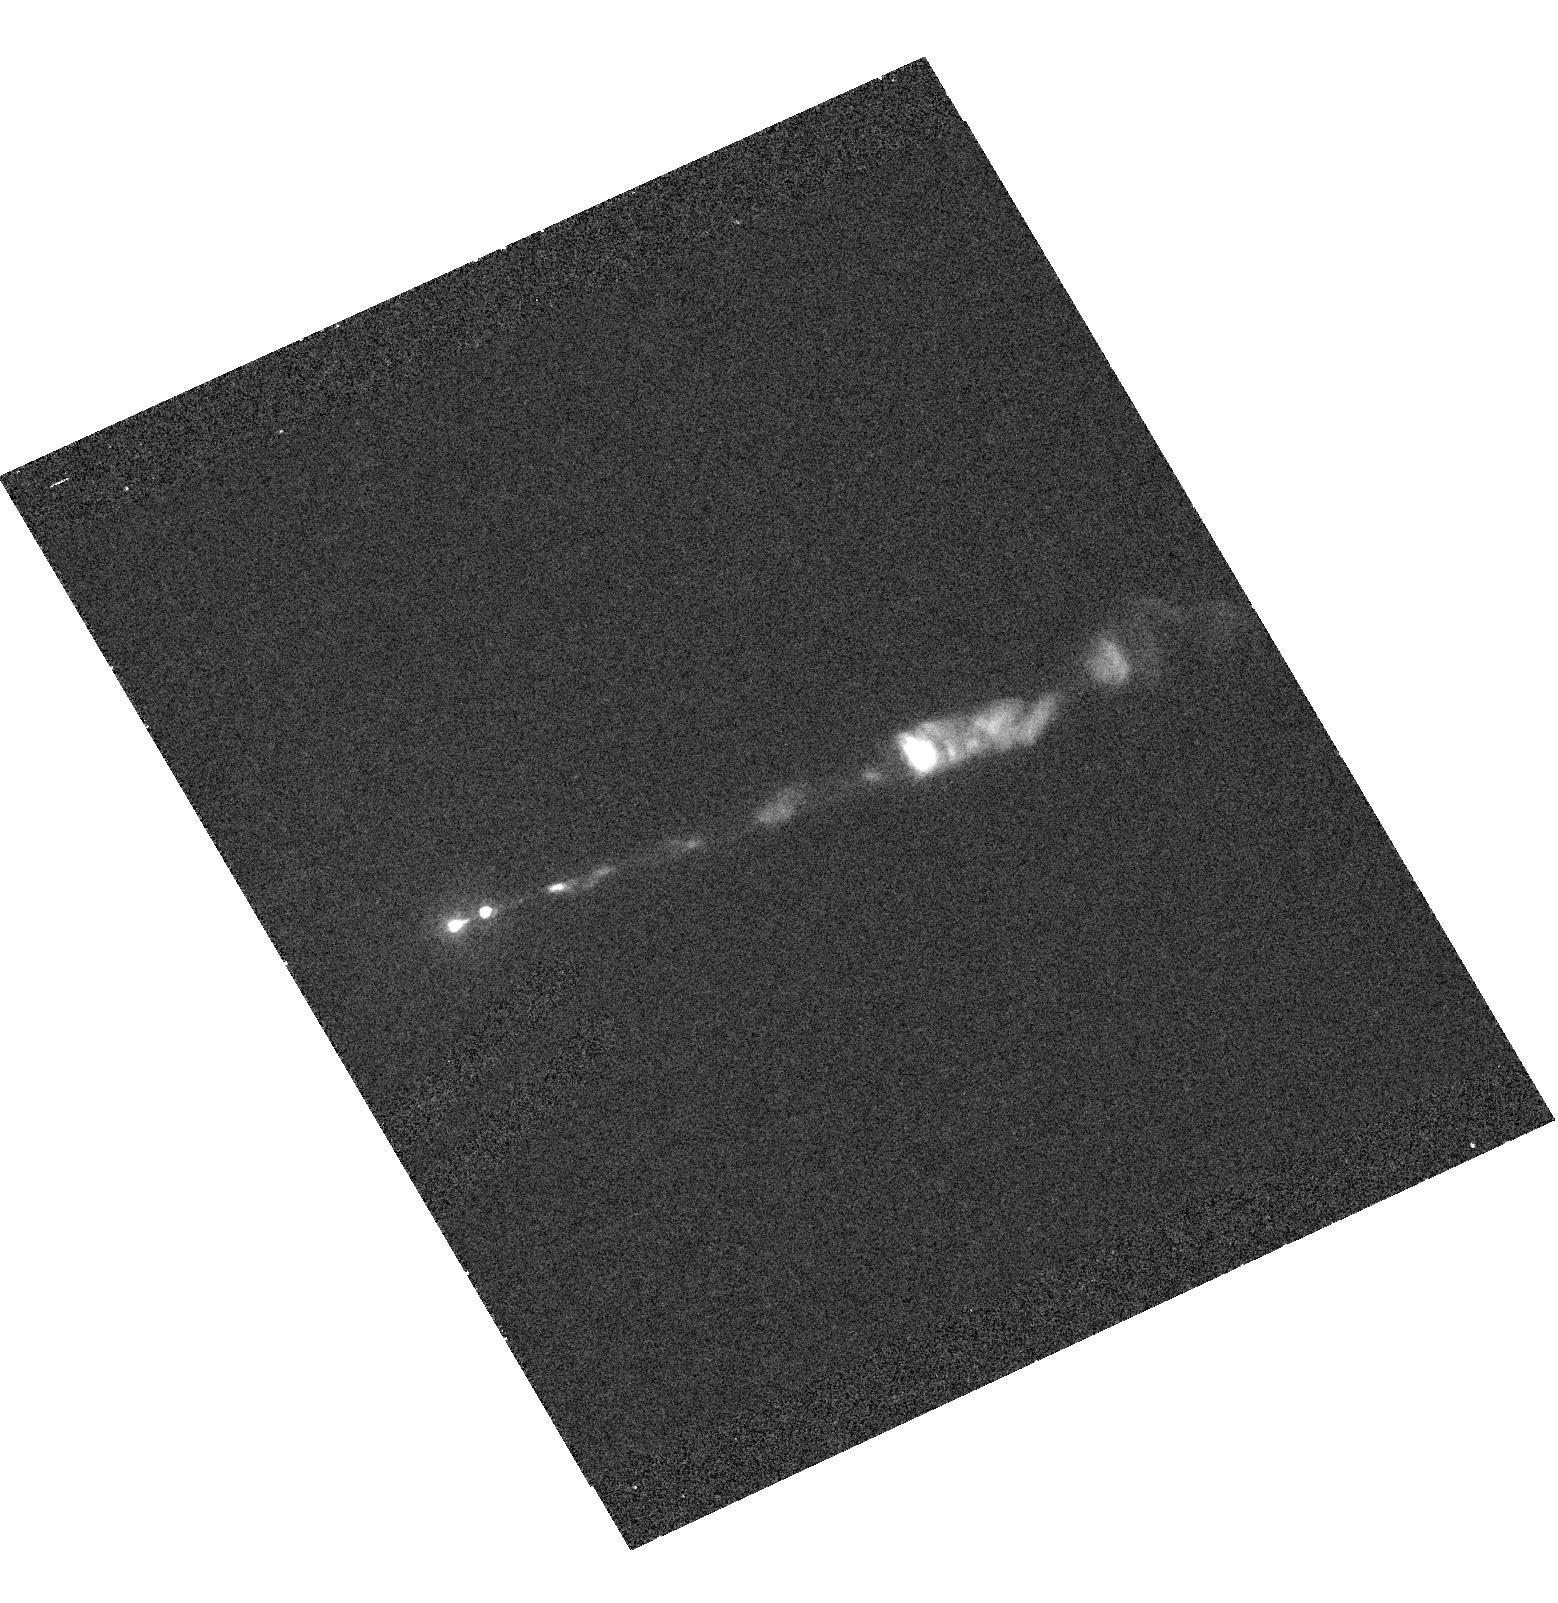
Target: M87JET. Instrument: ACS/HRC. Filter: F220W. Exposure: 24 min. Observation ID: hst_9705_02_acs_hrc_f220w_j8l002

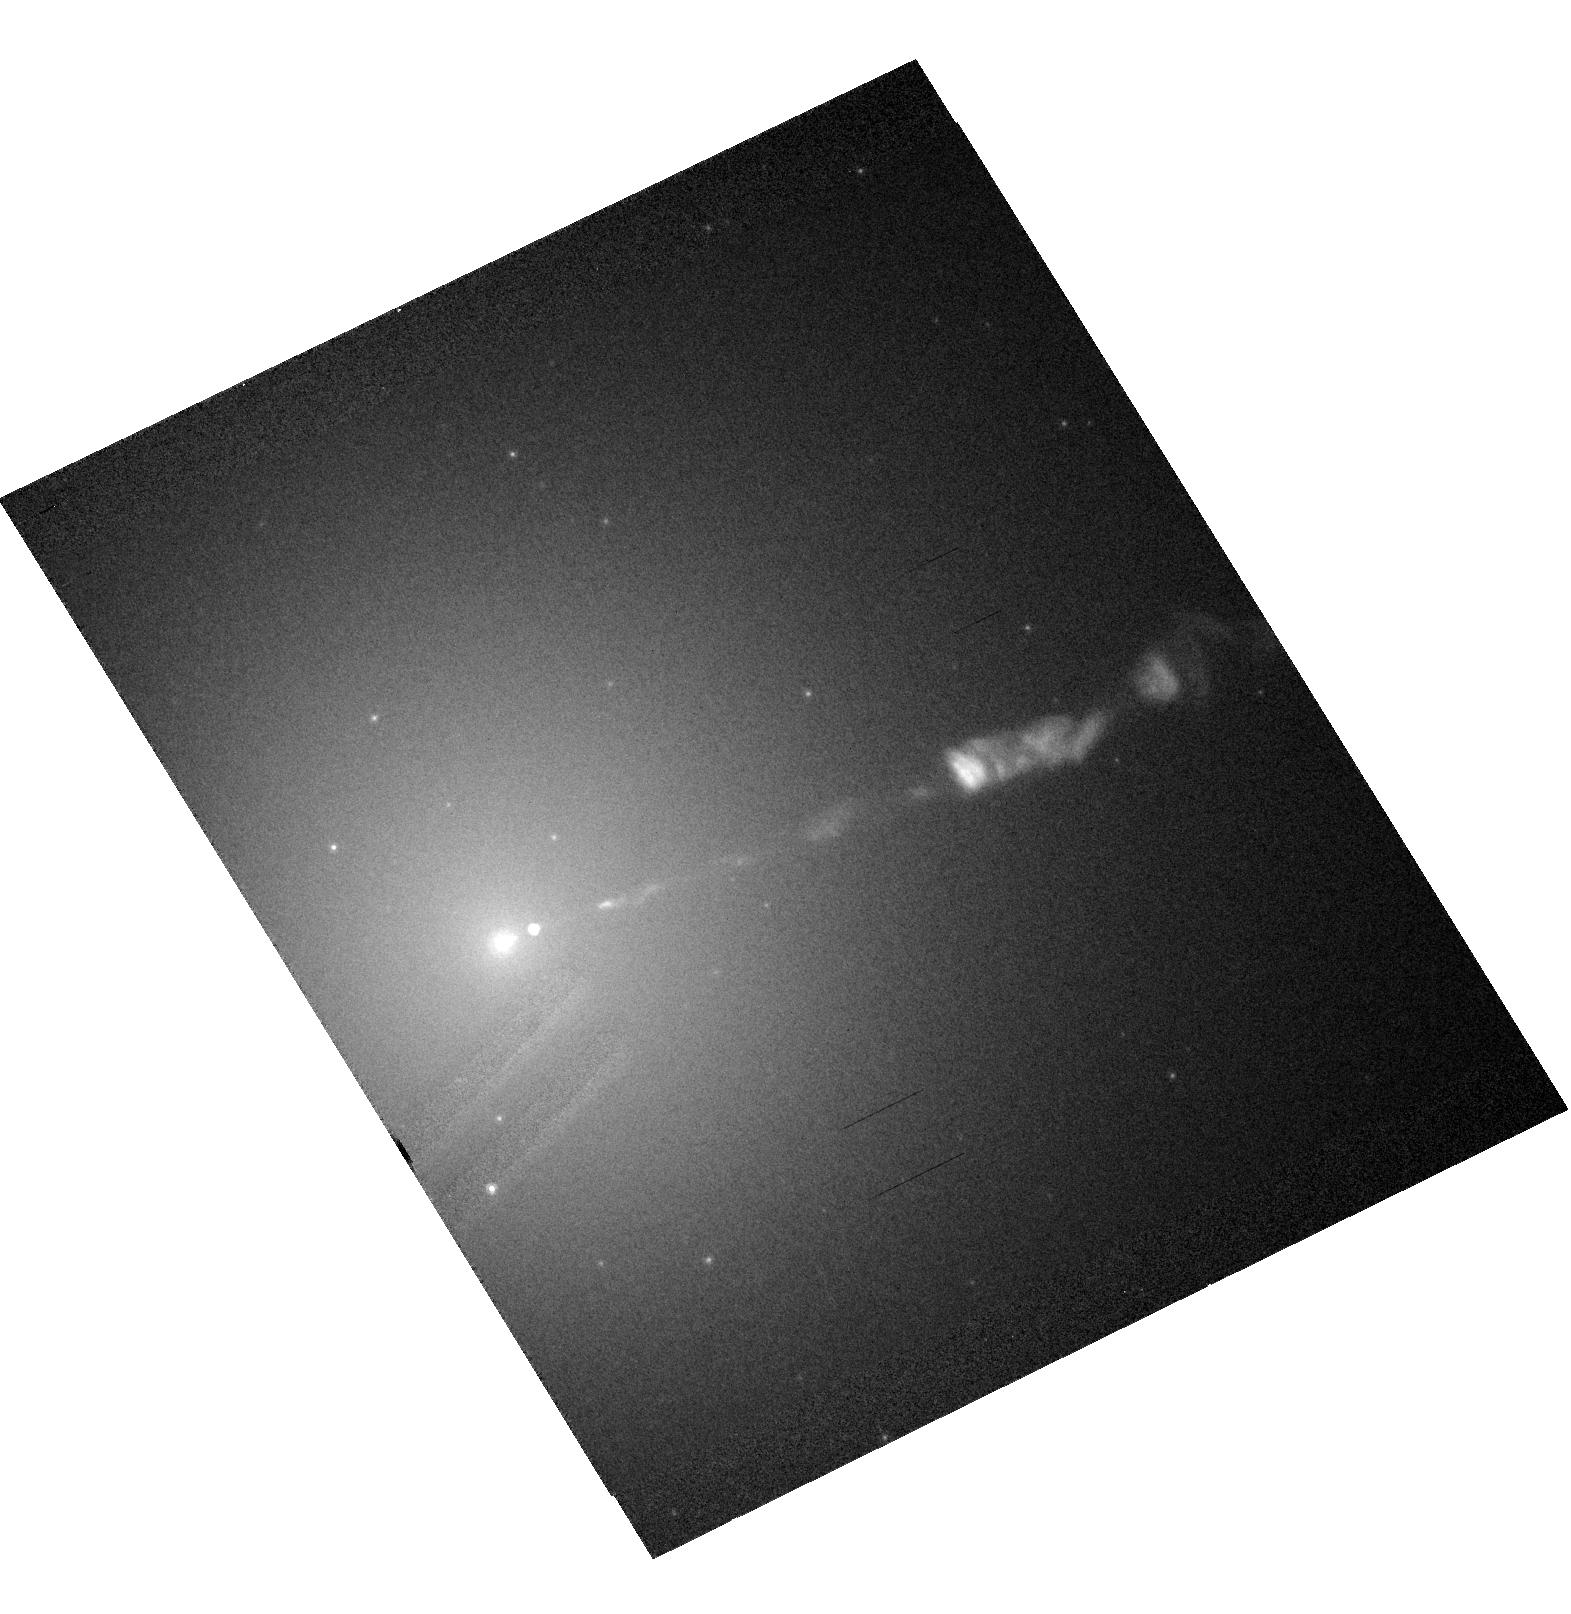
Target: M87JET. Instrument: ACS/HRC. Filter: F814W. Exposure: 2 min. Observation ID: hst_9705_01_acs_hrc_f814w_j8l001

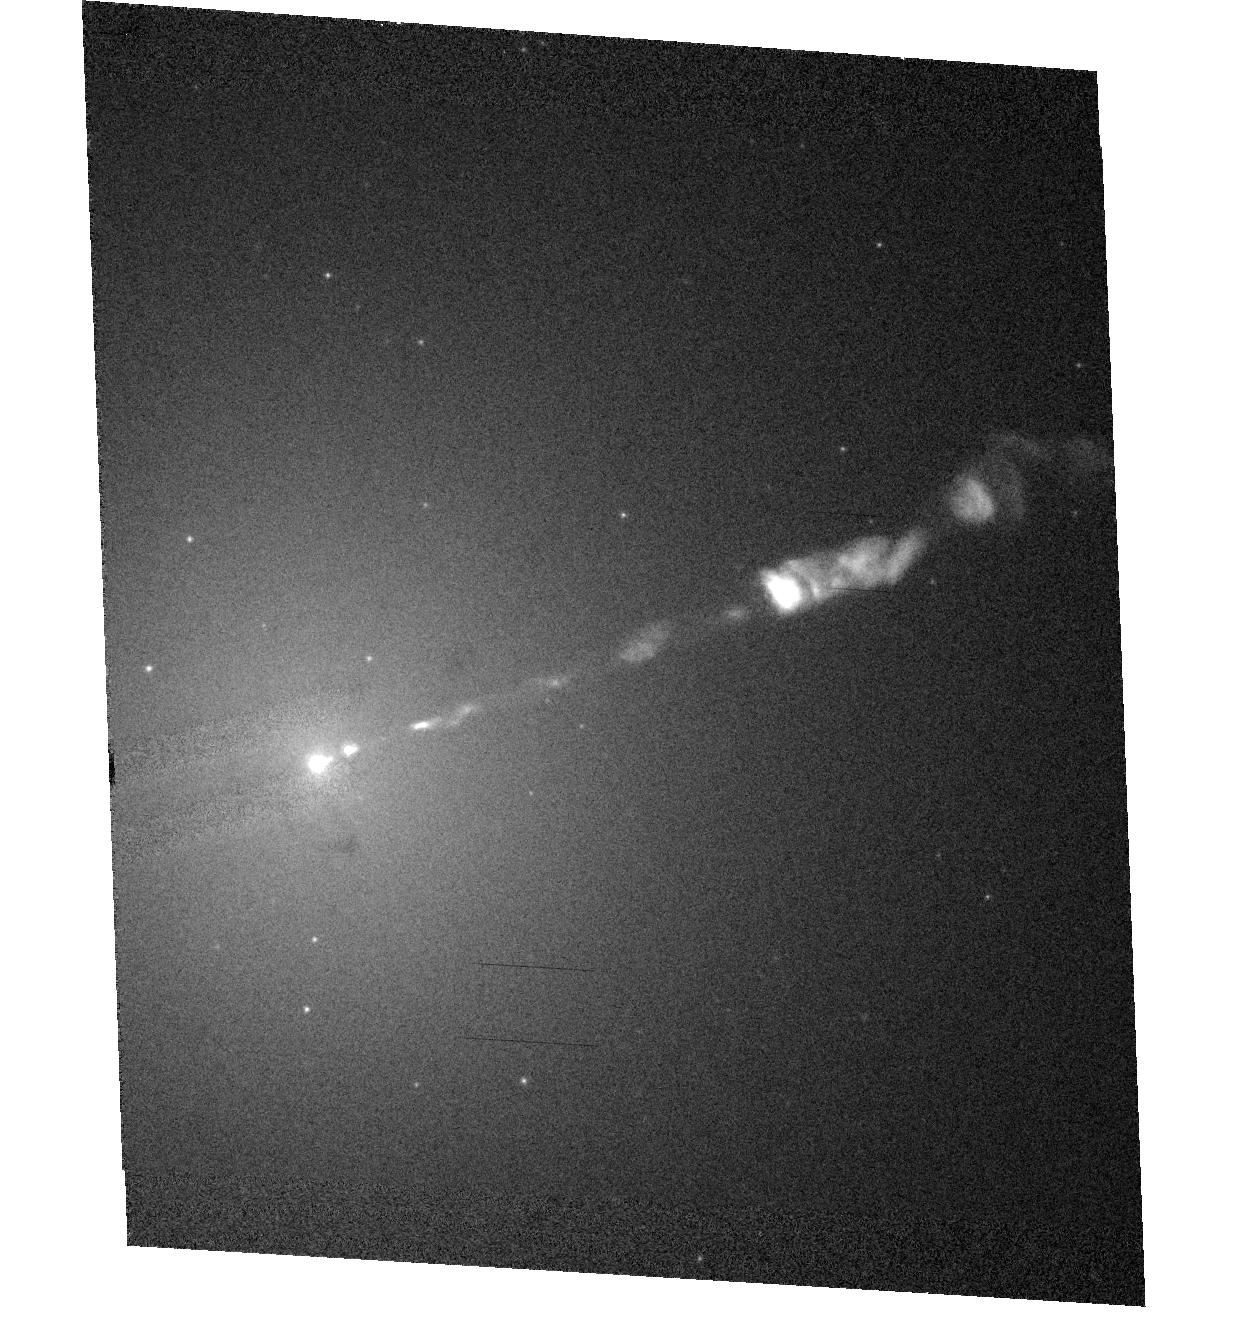
Target: M87JET. Instrument: ACS/HRC. Filter: F475W. Exposure: 3 min. Observation ID: hst_9705_03_acs_hrc_f475w_j8l003

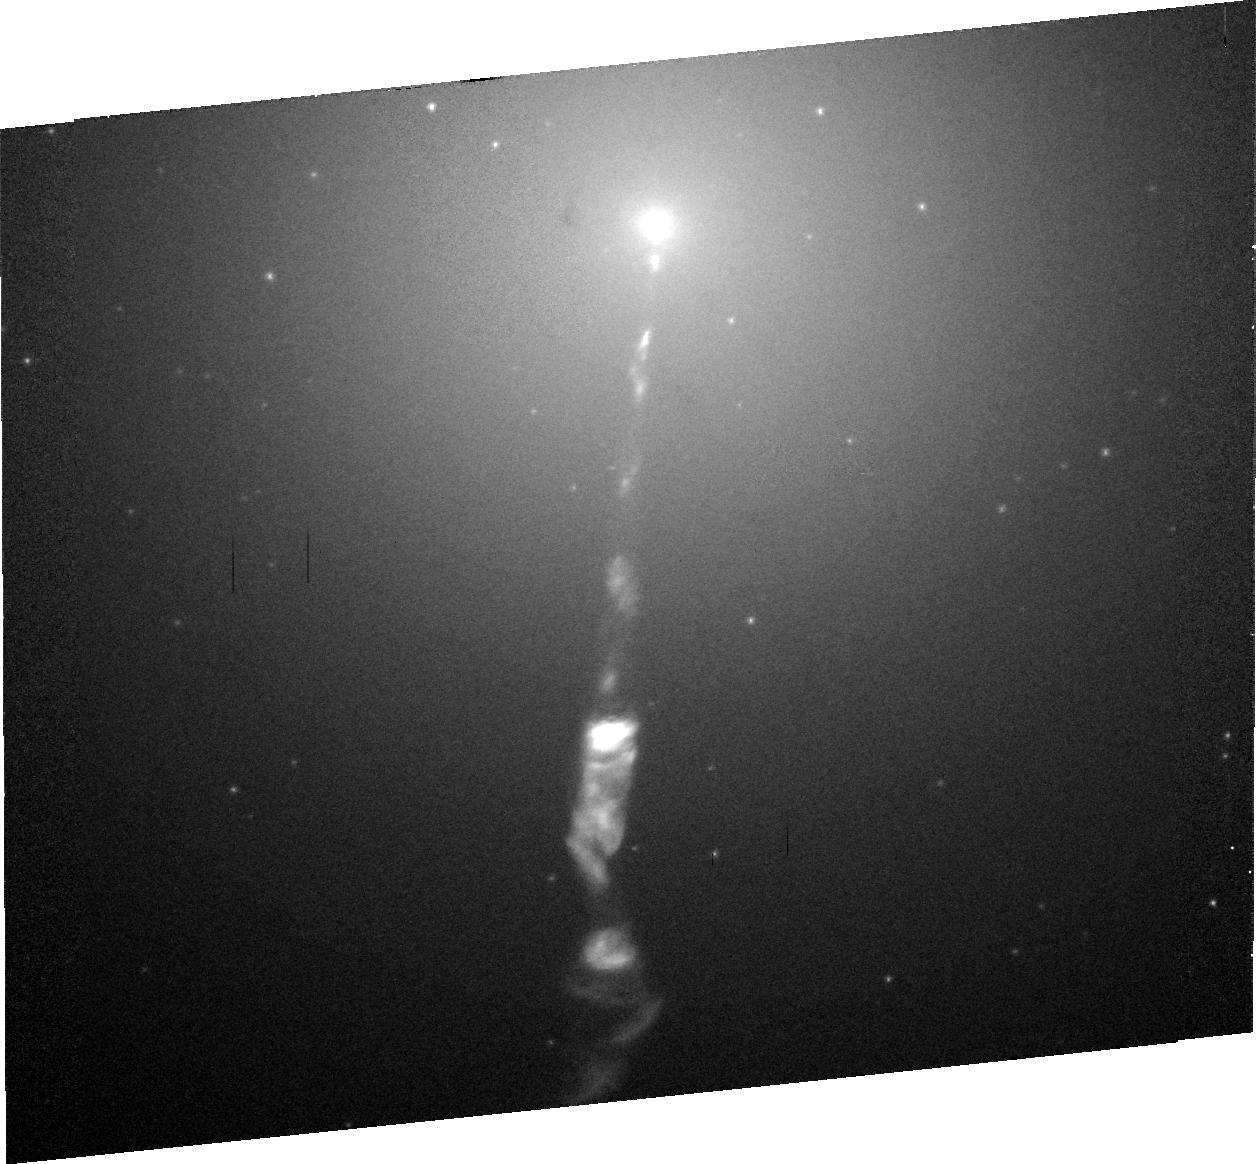
Target: M87JET. Instrument: ACS/HRC. Filter: F606W. Exposure: 10 min. Observation ID: j8l006030

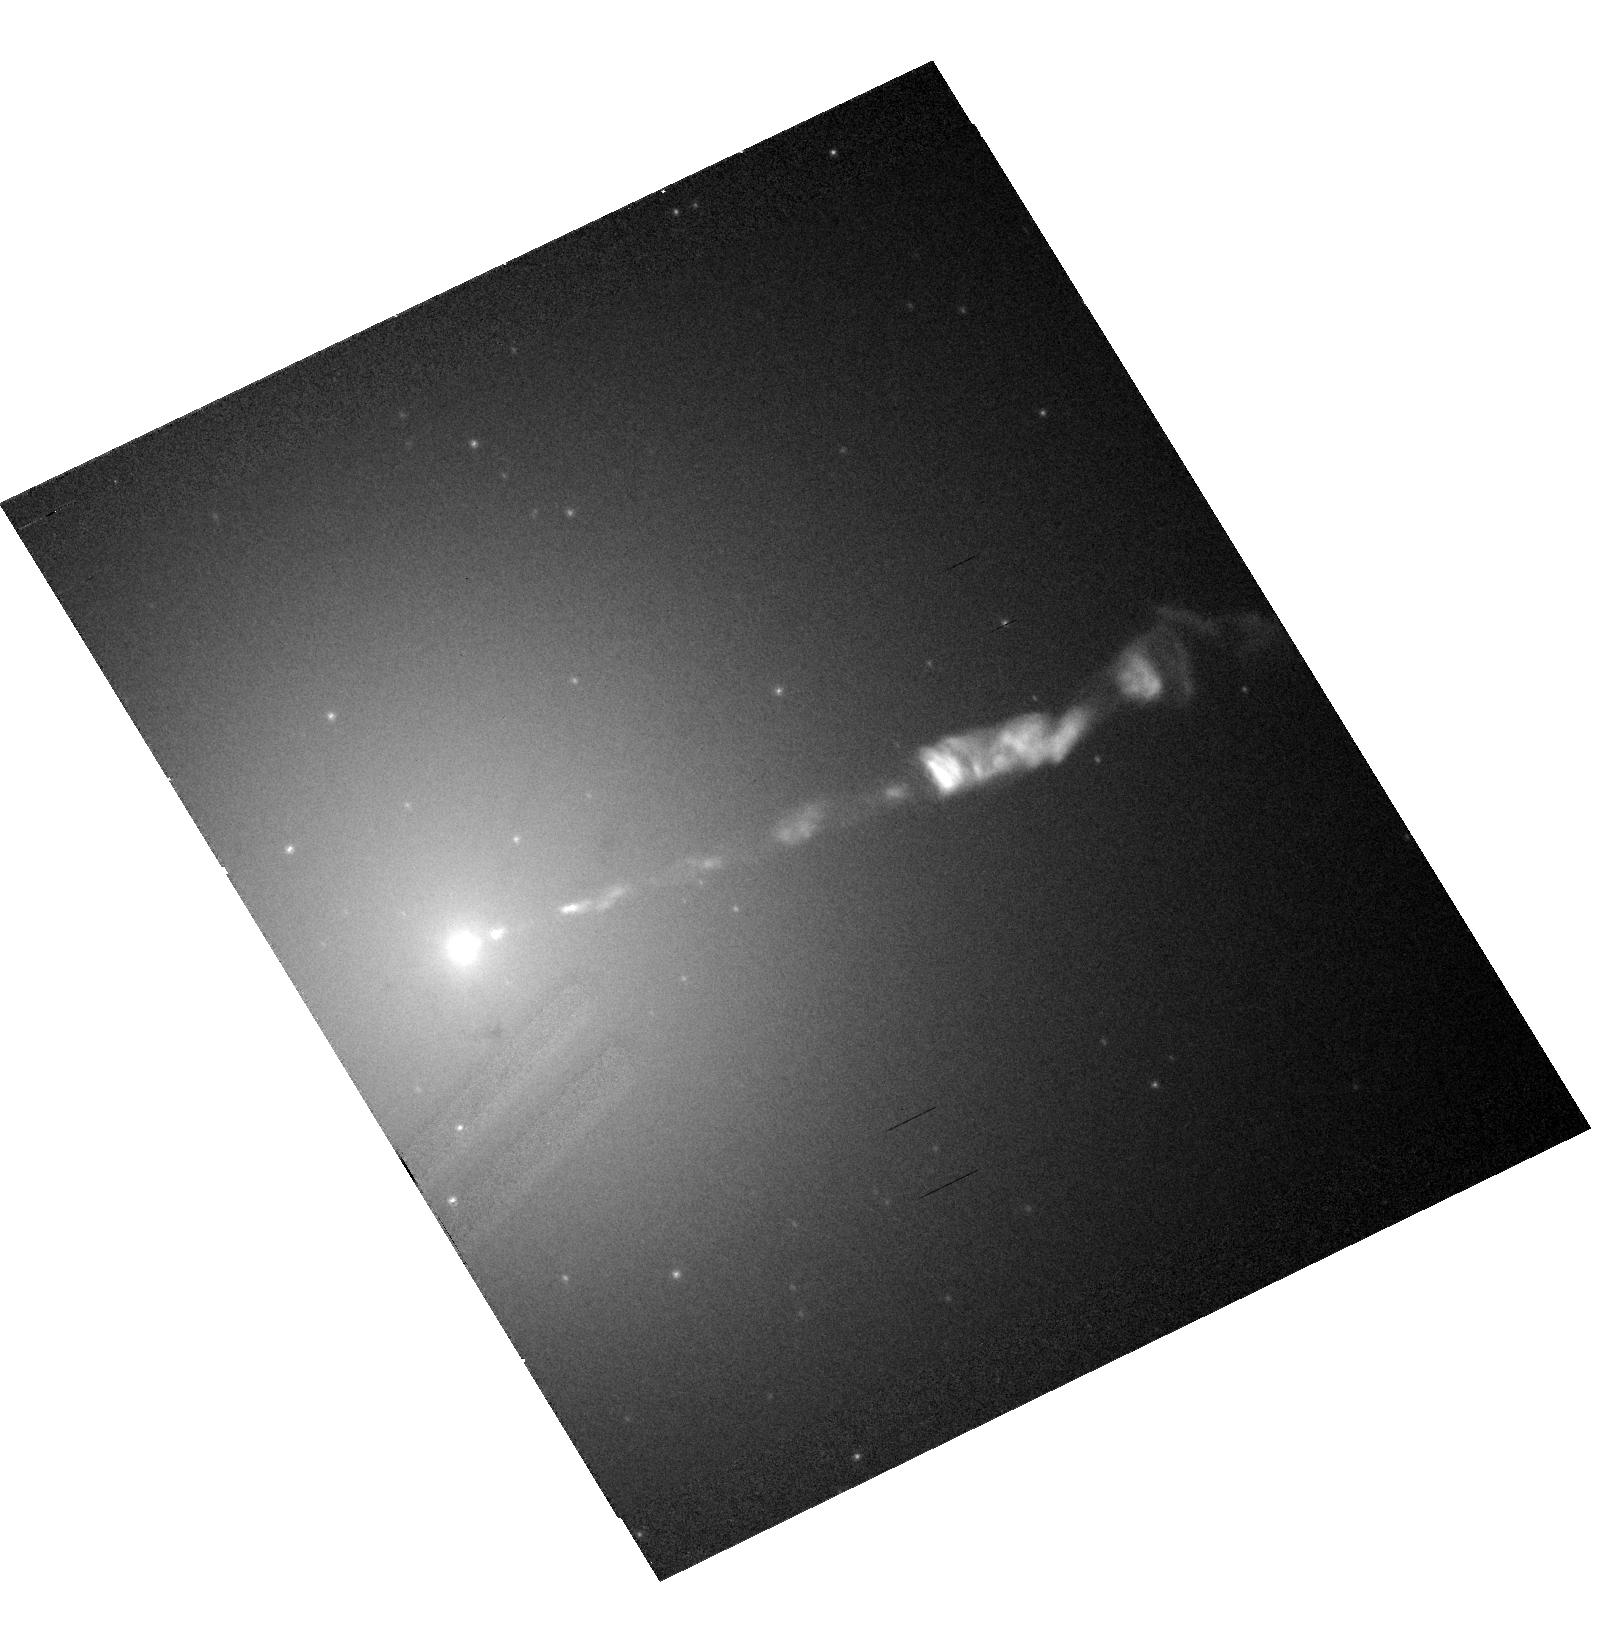
Target: M87JET. Instrument: ACS/HRC. Filter: F606W-POL0V. Exposure: 10 min. Observation ID: hst_9705_06_acs_hrc_f606w-pol0v_j8l006

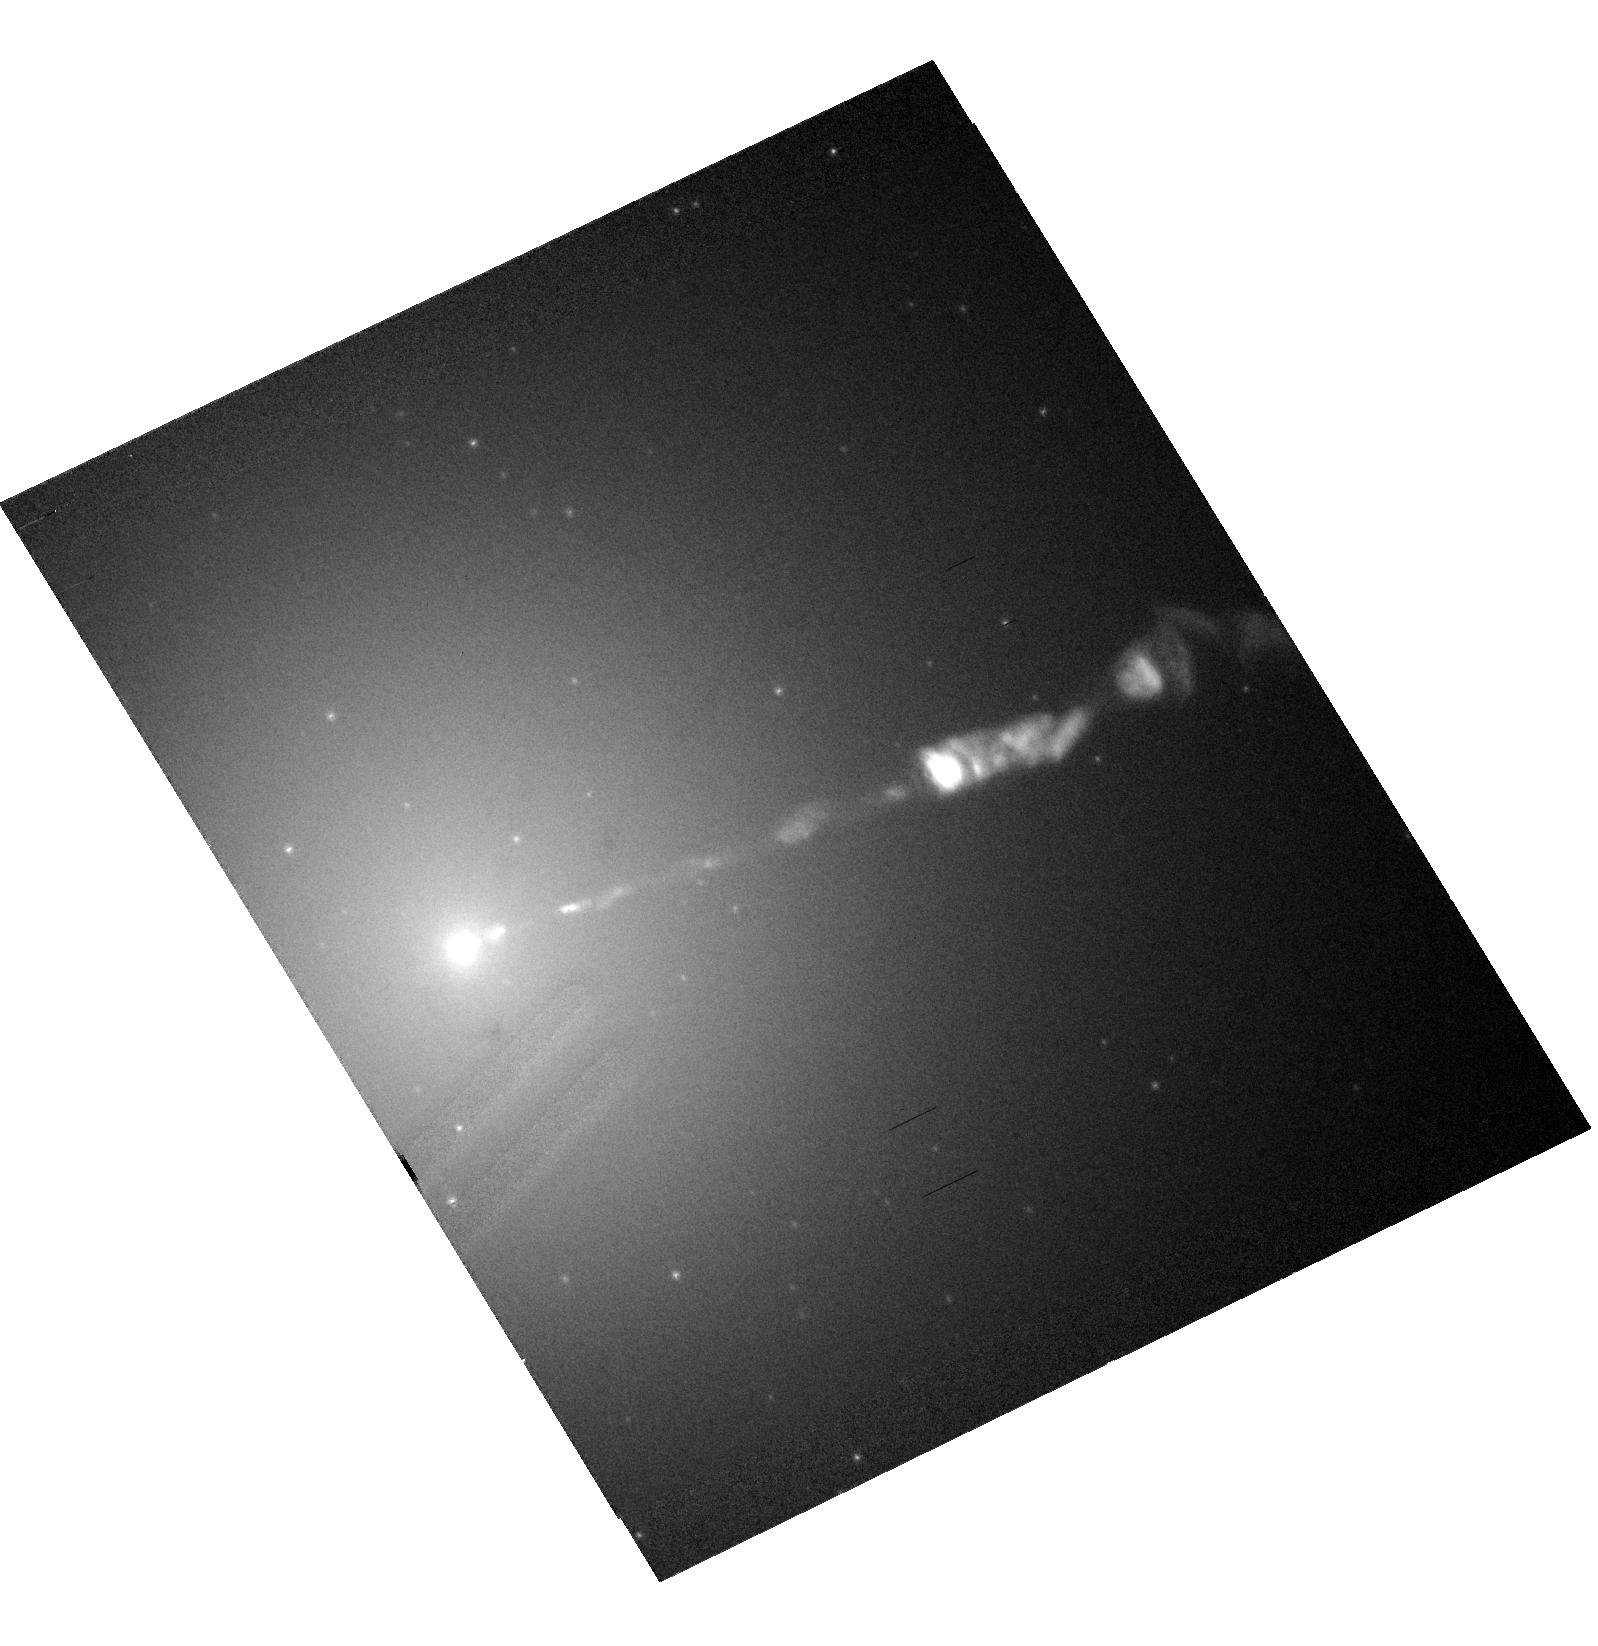
Target: M87JET. Instrument: ACS/HRC. Filter: F606W-POL60V. Exposure: 10 min. Observation ID: hst_9705_06_acs_hrc_f606w-pol60v_j8l006

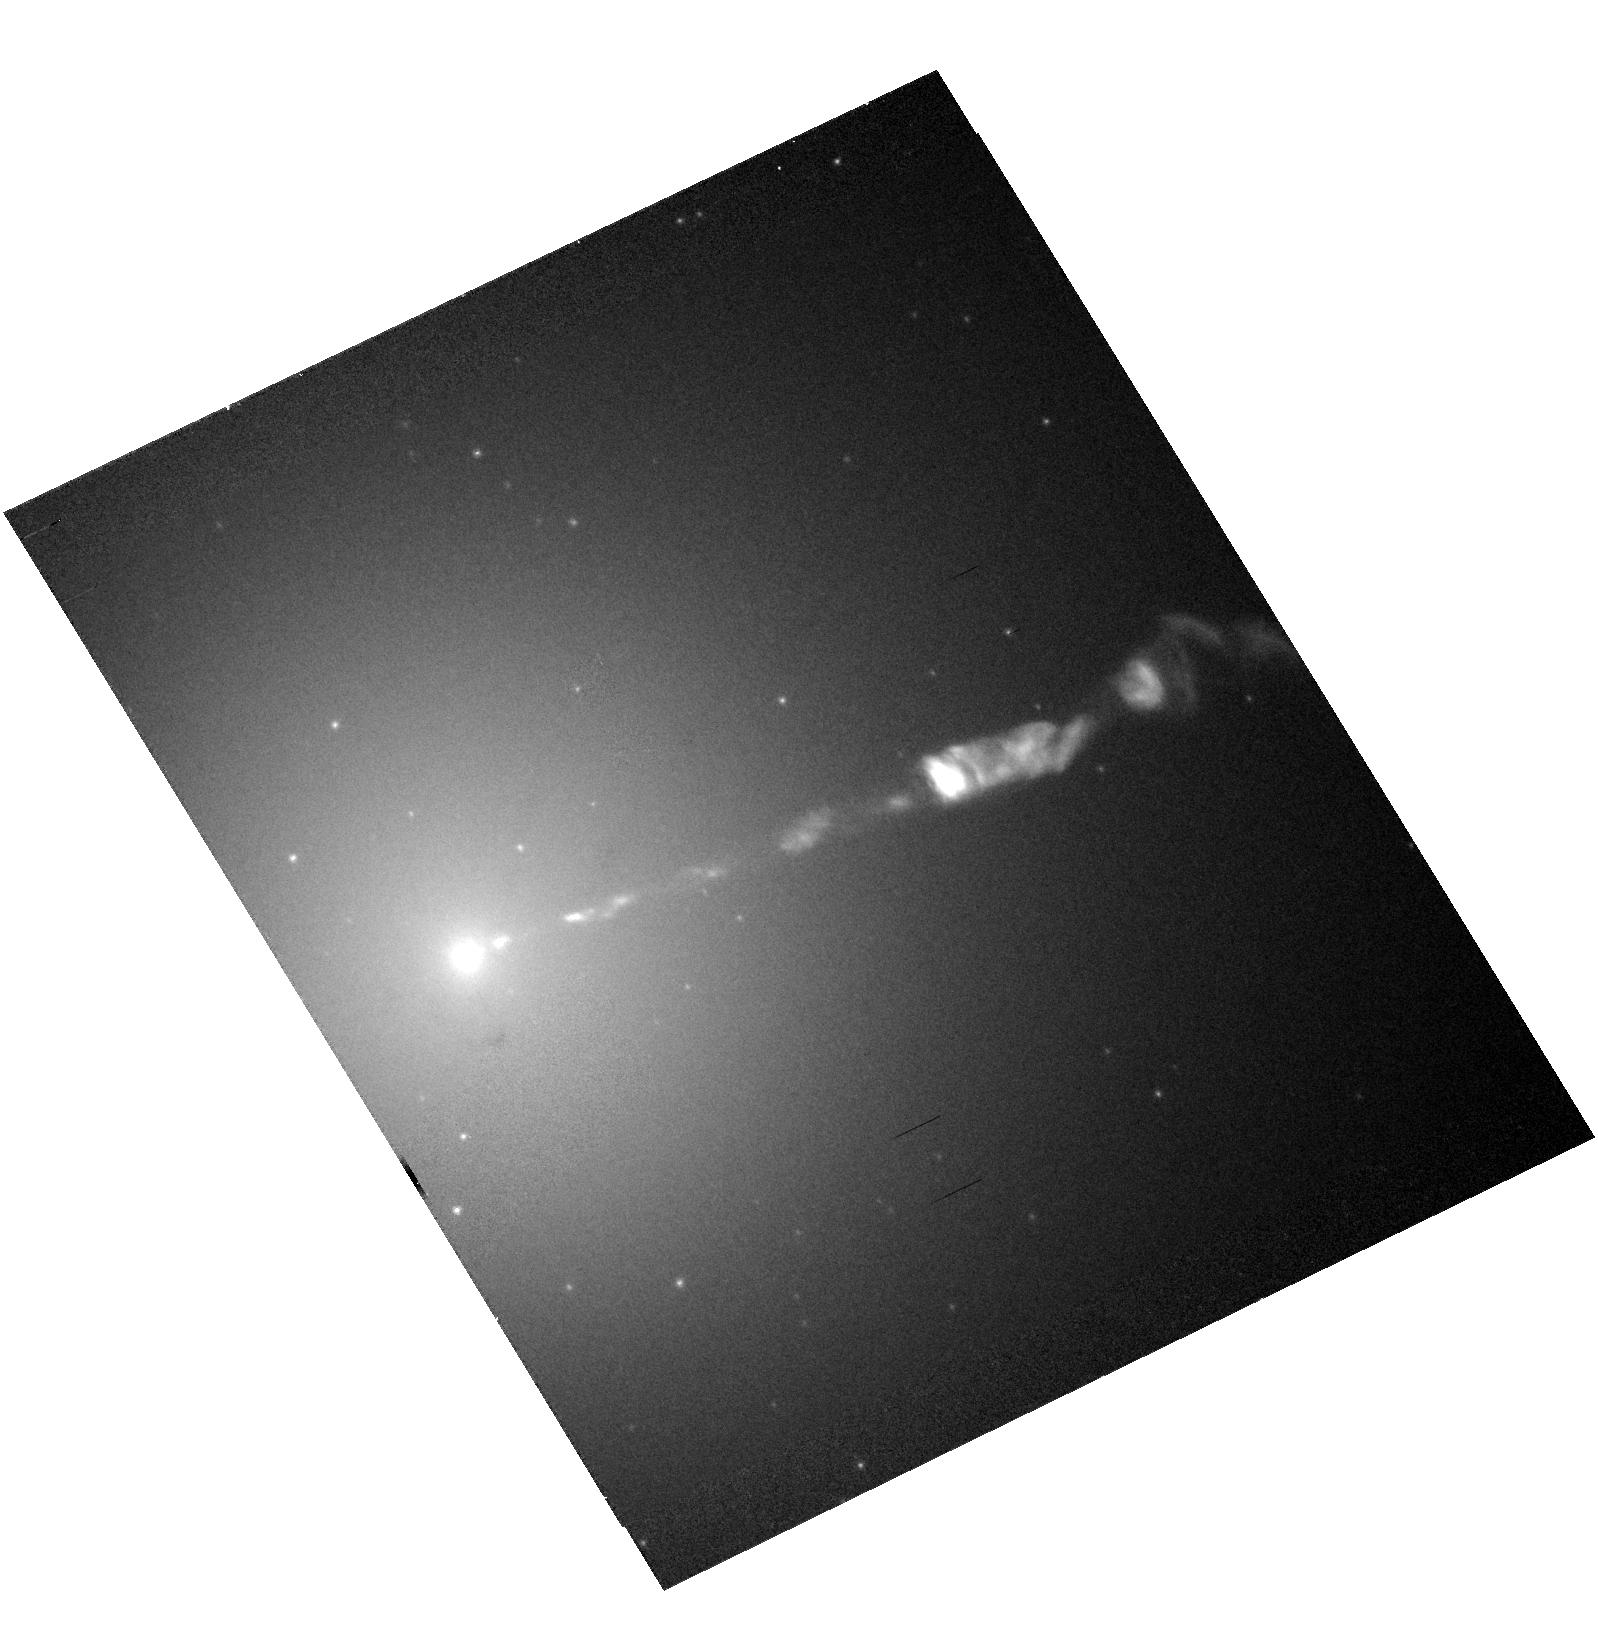
Target: M87JET. Instrument: ACS/HRC. Filter: F606W-POL120V. Exposure: 10 min. Observation ID: hst_9705_06_acs_hrc_f606w-pol120v_j8l006

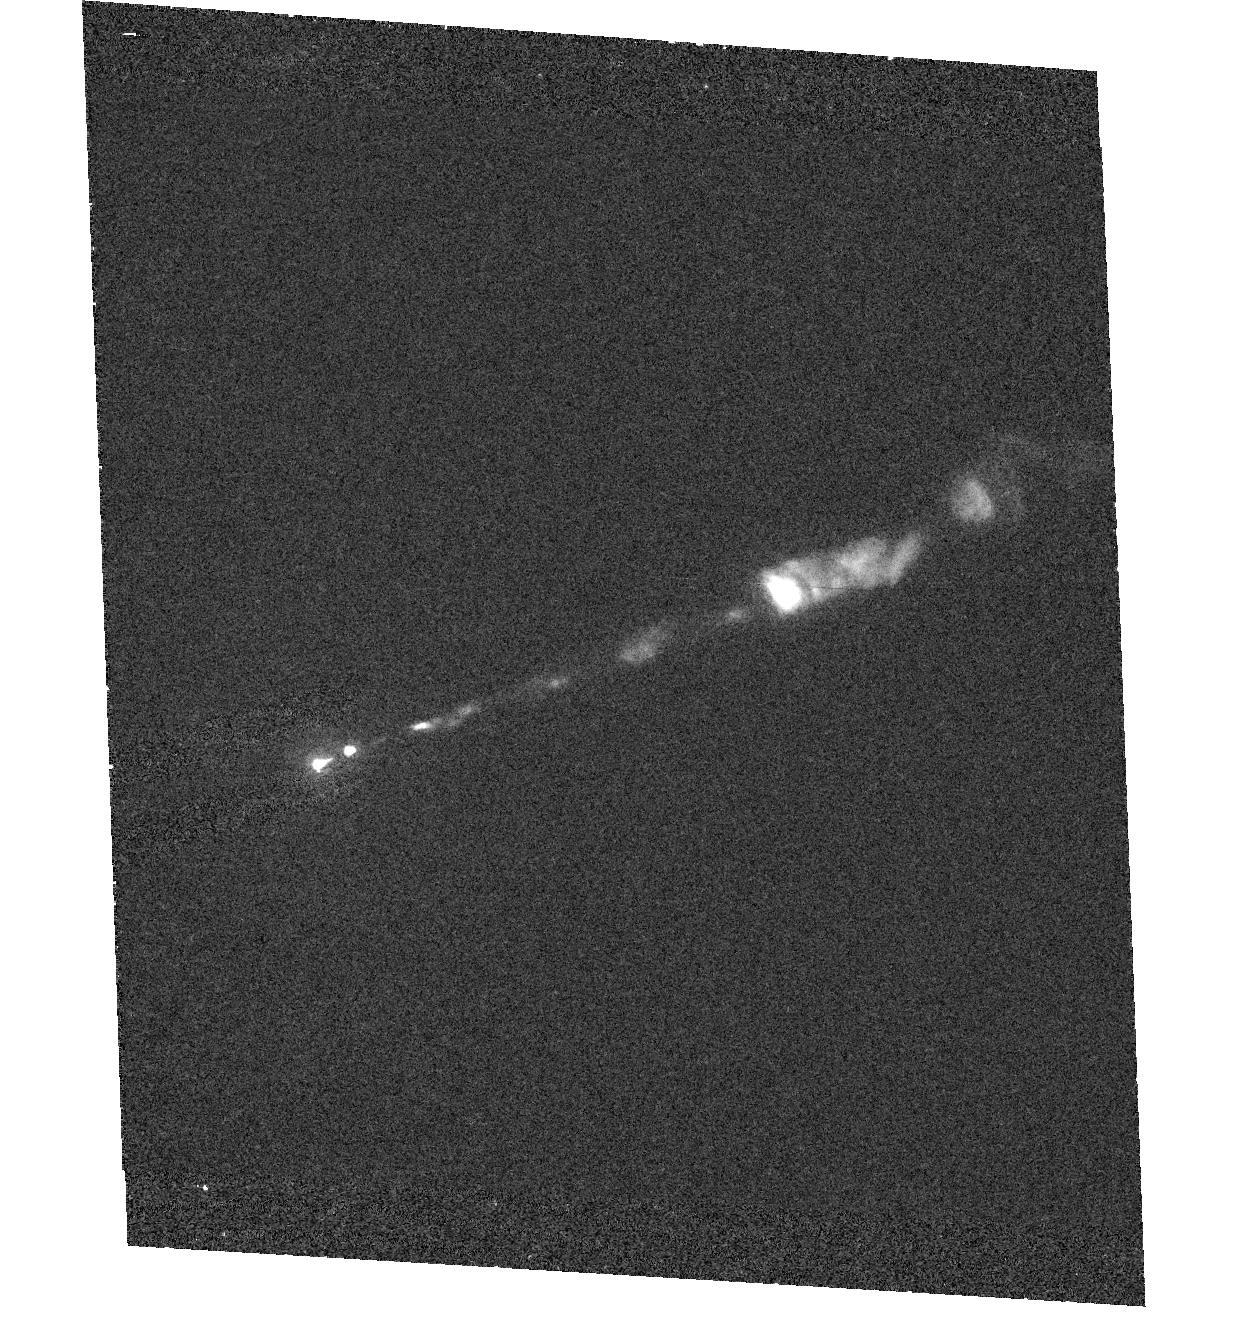
Target: M87JET. Instrument: ACS/HRC. Filter: F220W. Exposure: 24 min. Observation ID: hst_9705_03_acs_hrc_f220w_j8l003

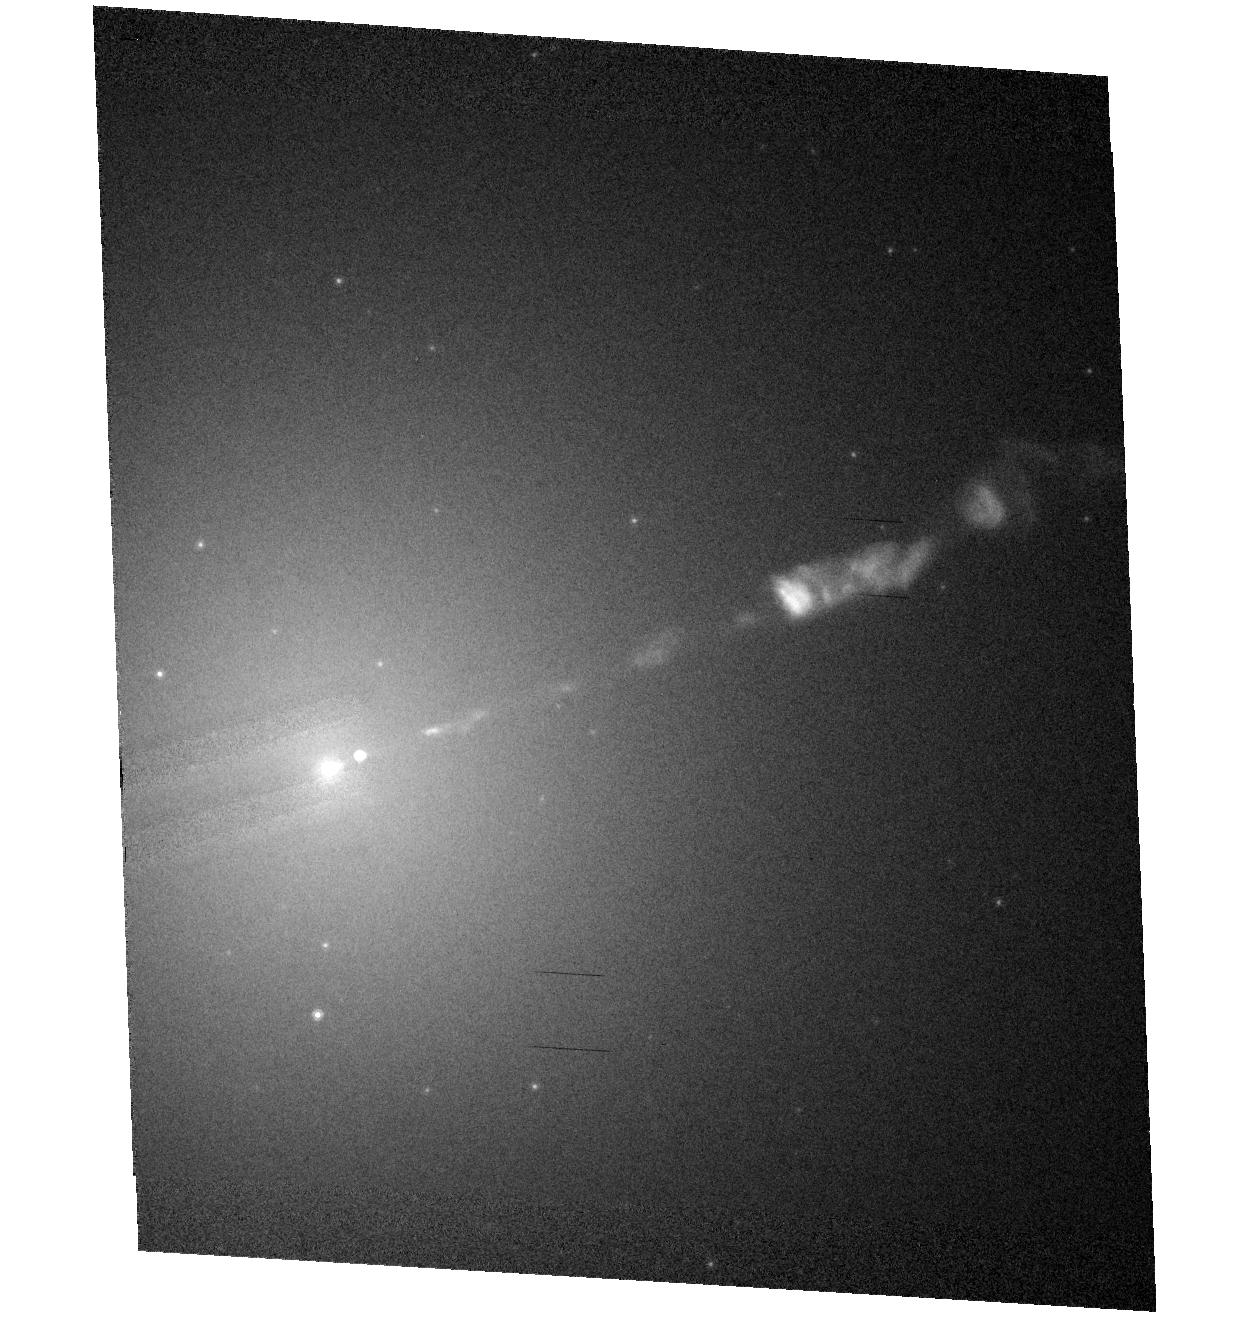
Target: M87JET. Instrument: ACS/HRC. Filter: F814W. Exposure: 2 min. Observation ID: hst_9705_03_acs_hrc_f814w_j8l003

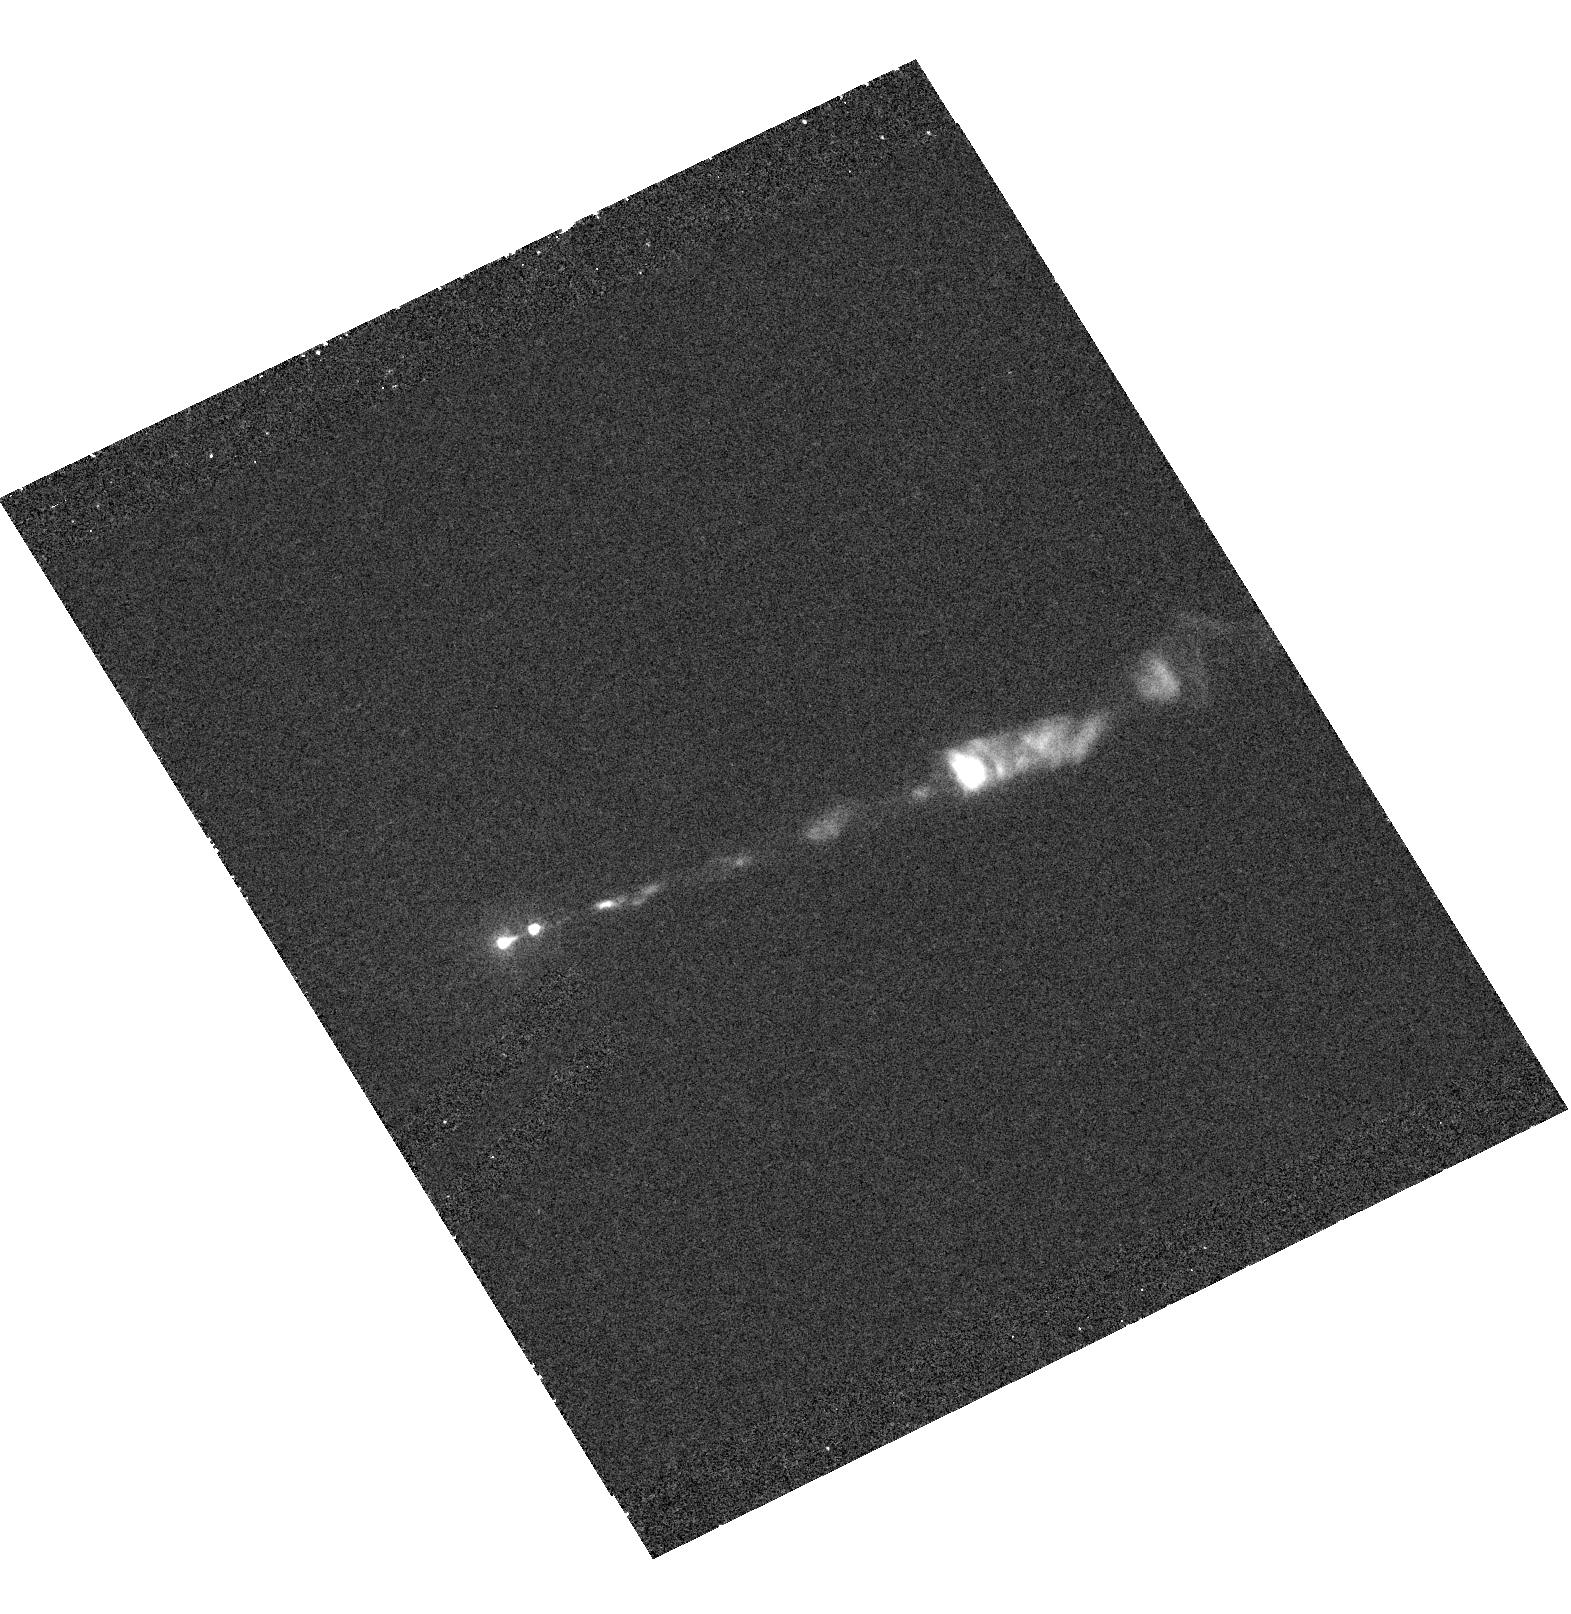
Target: M87JET. Instrument: ACS/HRC. Filter: F220W. Exposure: 24 min. Observation ID: hst_9705_01_acs_hrc_f220w_j8l001

M87 Jet (PI: Perlman, Eric S.)

As the nearest galaxy with an optical jet, M87 affords an unparallelled opportunity to study extragalactic jet phenomena at the highest resolution. Monitoring of the jet of M87 by Chandra and HST has detected massive variability in one knot of M87's jet. During March-July 2002, knot HST-1 brightened by a factor of 2 in both X-rays and optical. Following those observations, M87 became unobservable, as in August-October the Sun approaches to within 5 degrees. Chandra monitoring resumes in November; however, there are no HST observations of M87 scheduled until May 2003. We therefore request five HST observations during the period November 2002-April 2003, scheduled to correspond with the Chandra observations. Based on its track record of X-ray variability in the last year, and optical variability and superluminal motion (speeds of 6c) since 1994, we expect continued variability, with comparable timescales. The proposed observations will monitor the optical morphology, spectrum and magnetic field configuration of the jet, and allow us to model the mechanisms responsible for this variability, the first seen in a spatially resolved jet. The results of this investigation are of key importance not only for understanding the nature of the X-ray emission of the M87 and its relationship to the lower energy, radio-optical continuum, but also for understanding flares in blazar jets, which are highly variable but where we have never before been able to resolve the flaring region in the optical or X-rays. Given the SED observed in M87, the flare emission is probably synchrotron radiation from a fresh particle injection threshold. Not only will these observations allow us to check this hypothesis, they will allow us to constrain the particle acceleration and loss timescales as well as the jet dynamics (which produce and affect the magnetic field configuration) associated with this flaring component.